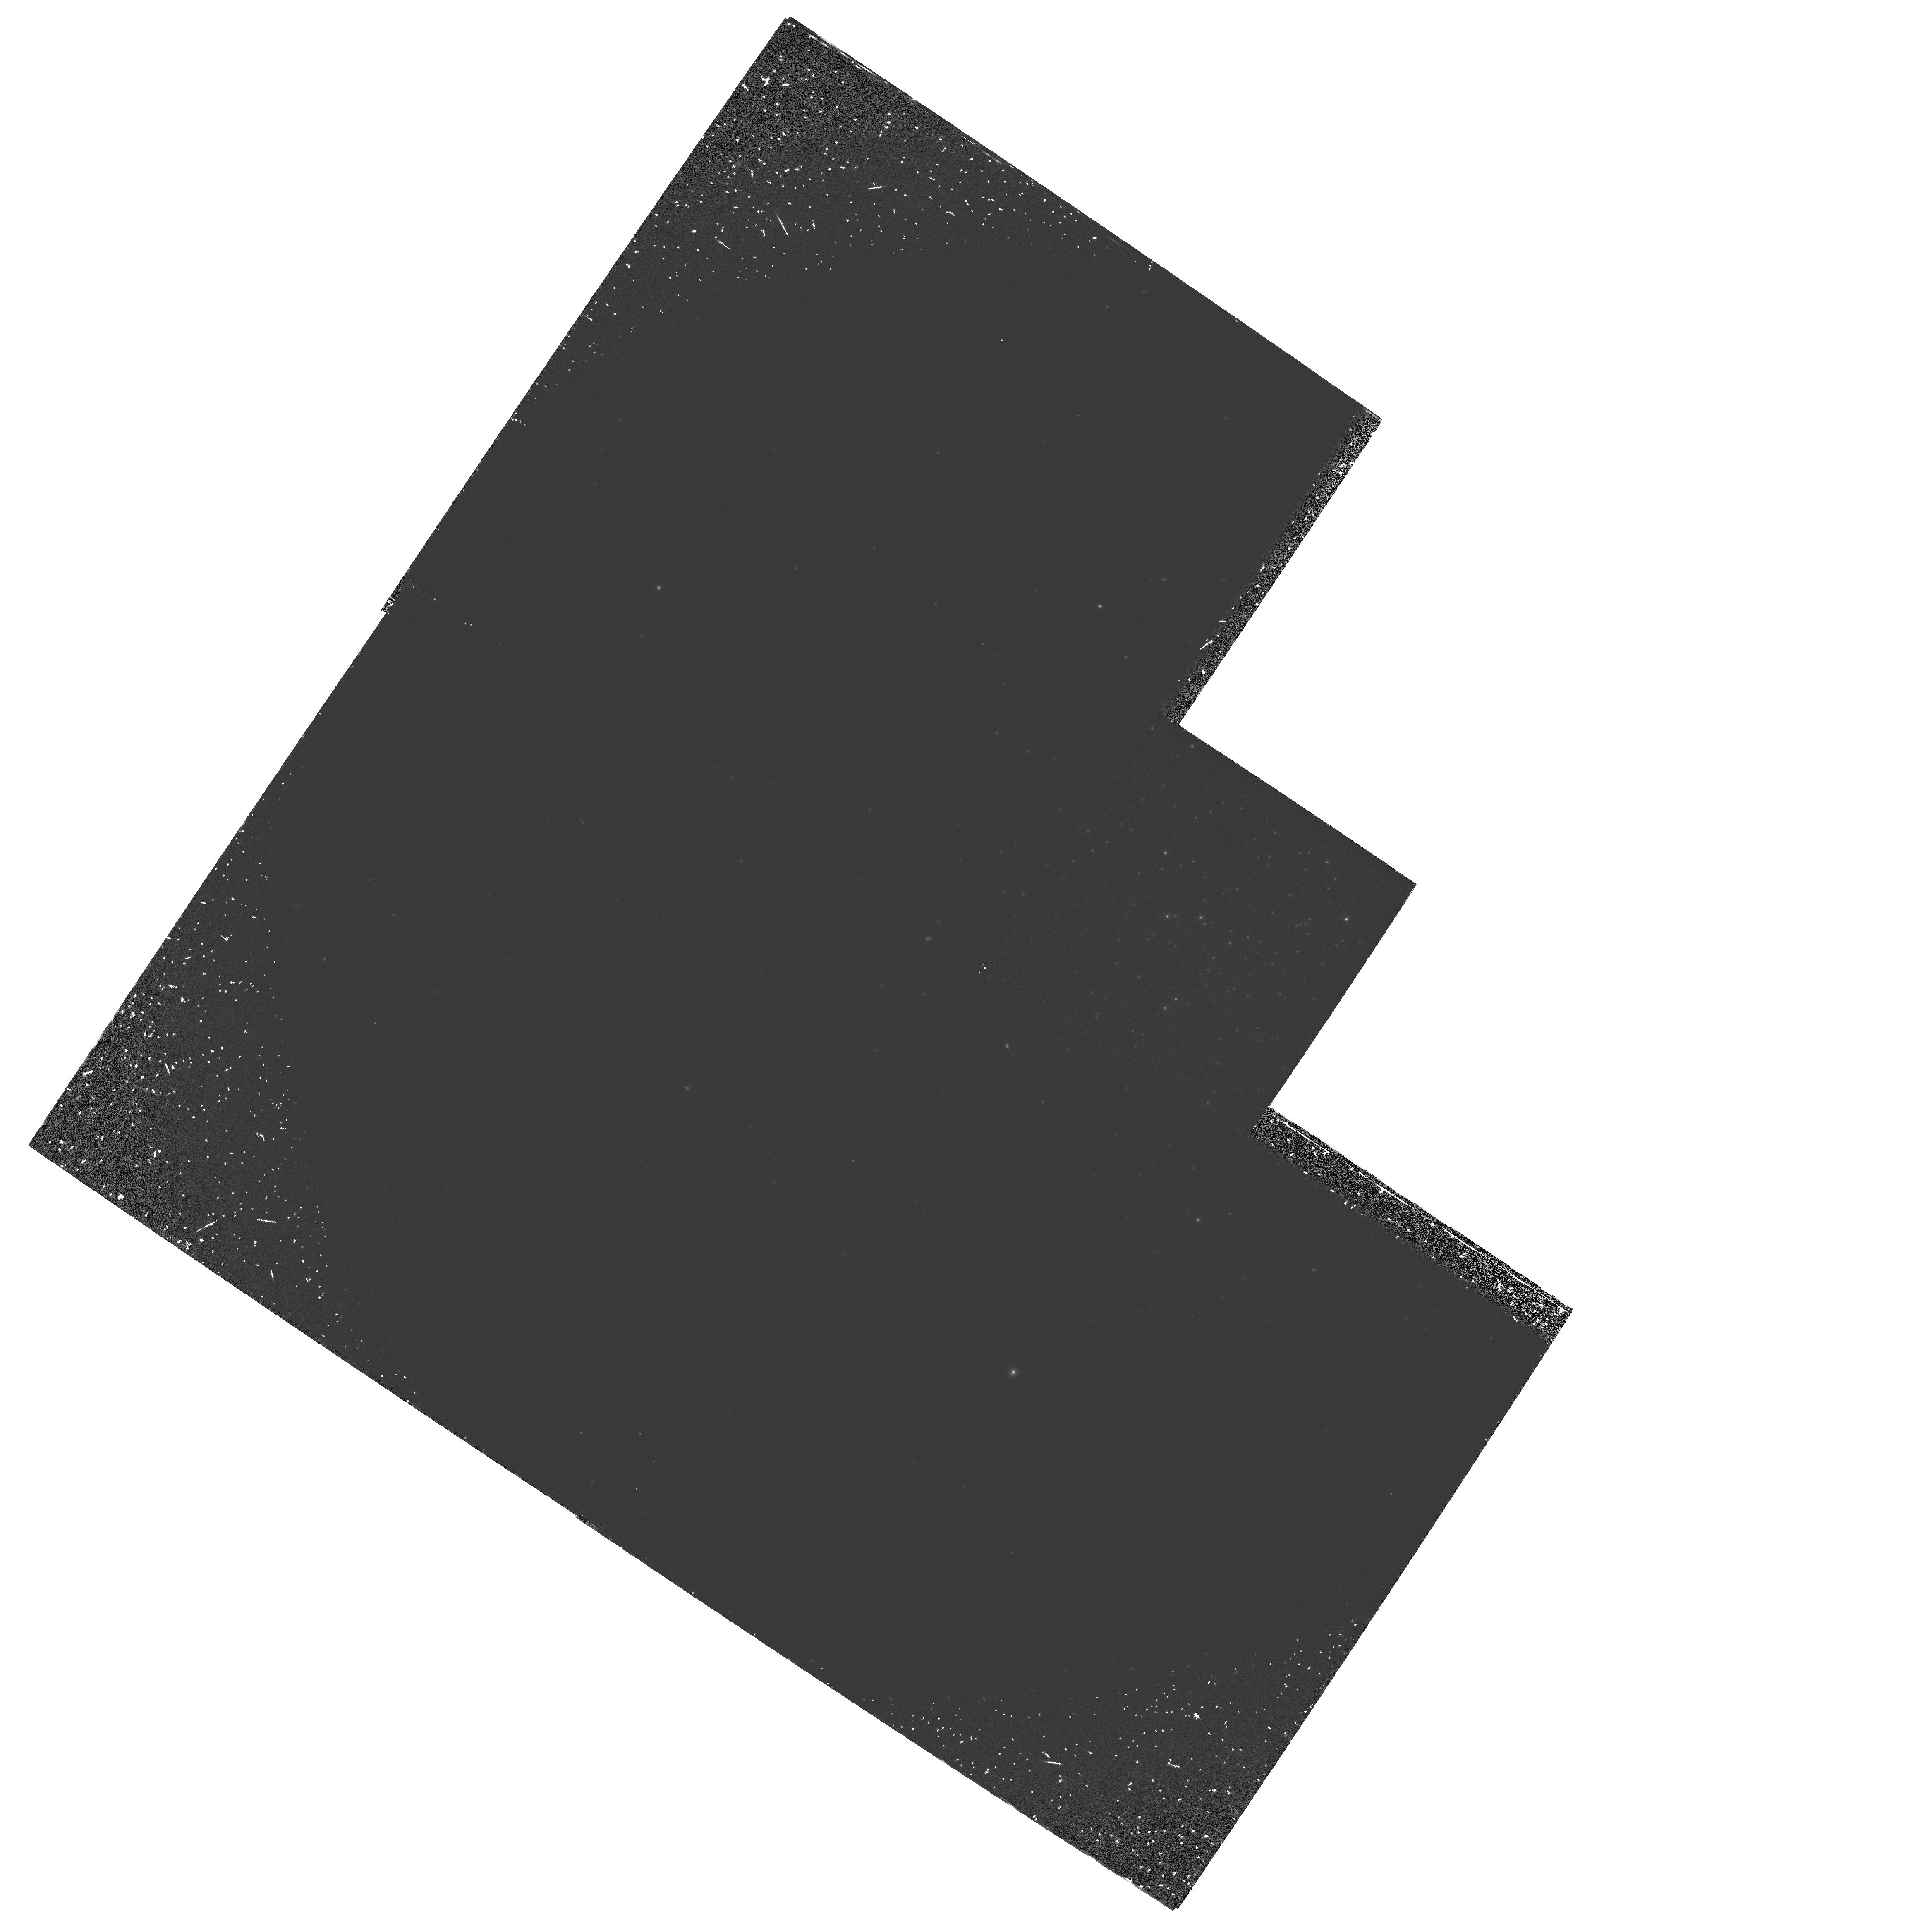
Target: NGC6093
Instrument: WFPC2/PC
Filter: F160BW
Exposure: 1 h
Observation ID: hst_5903_01_wfpc2_pc_f160bw_u2zg01

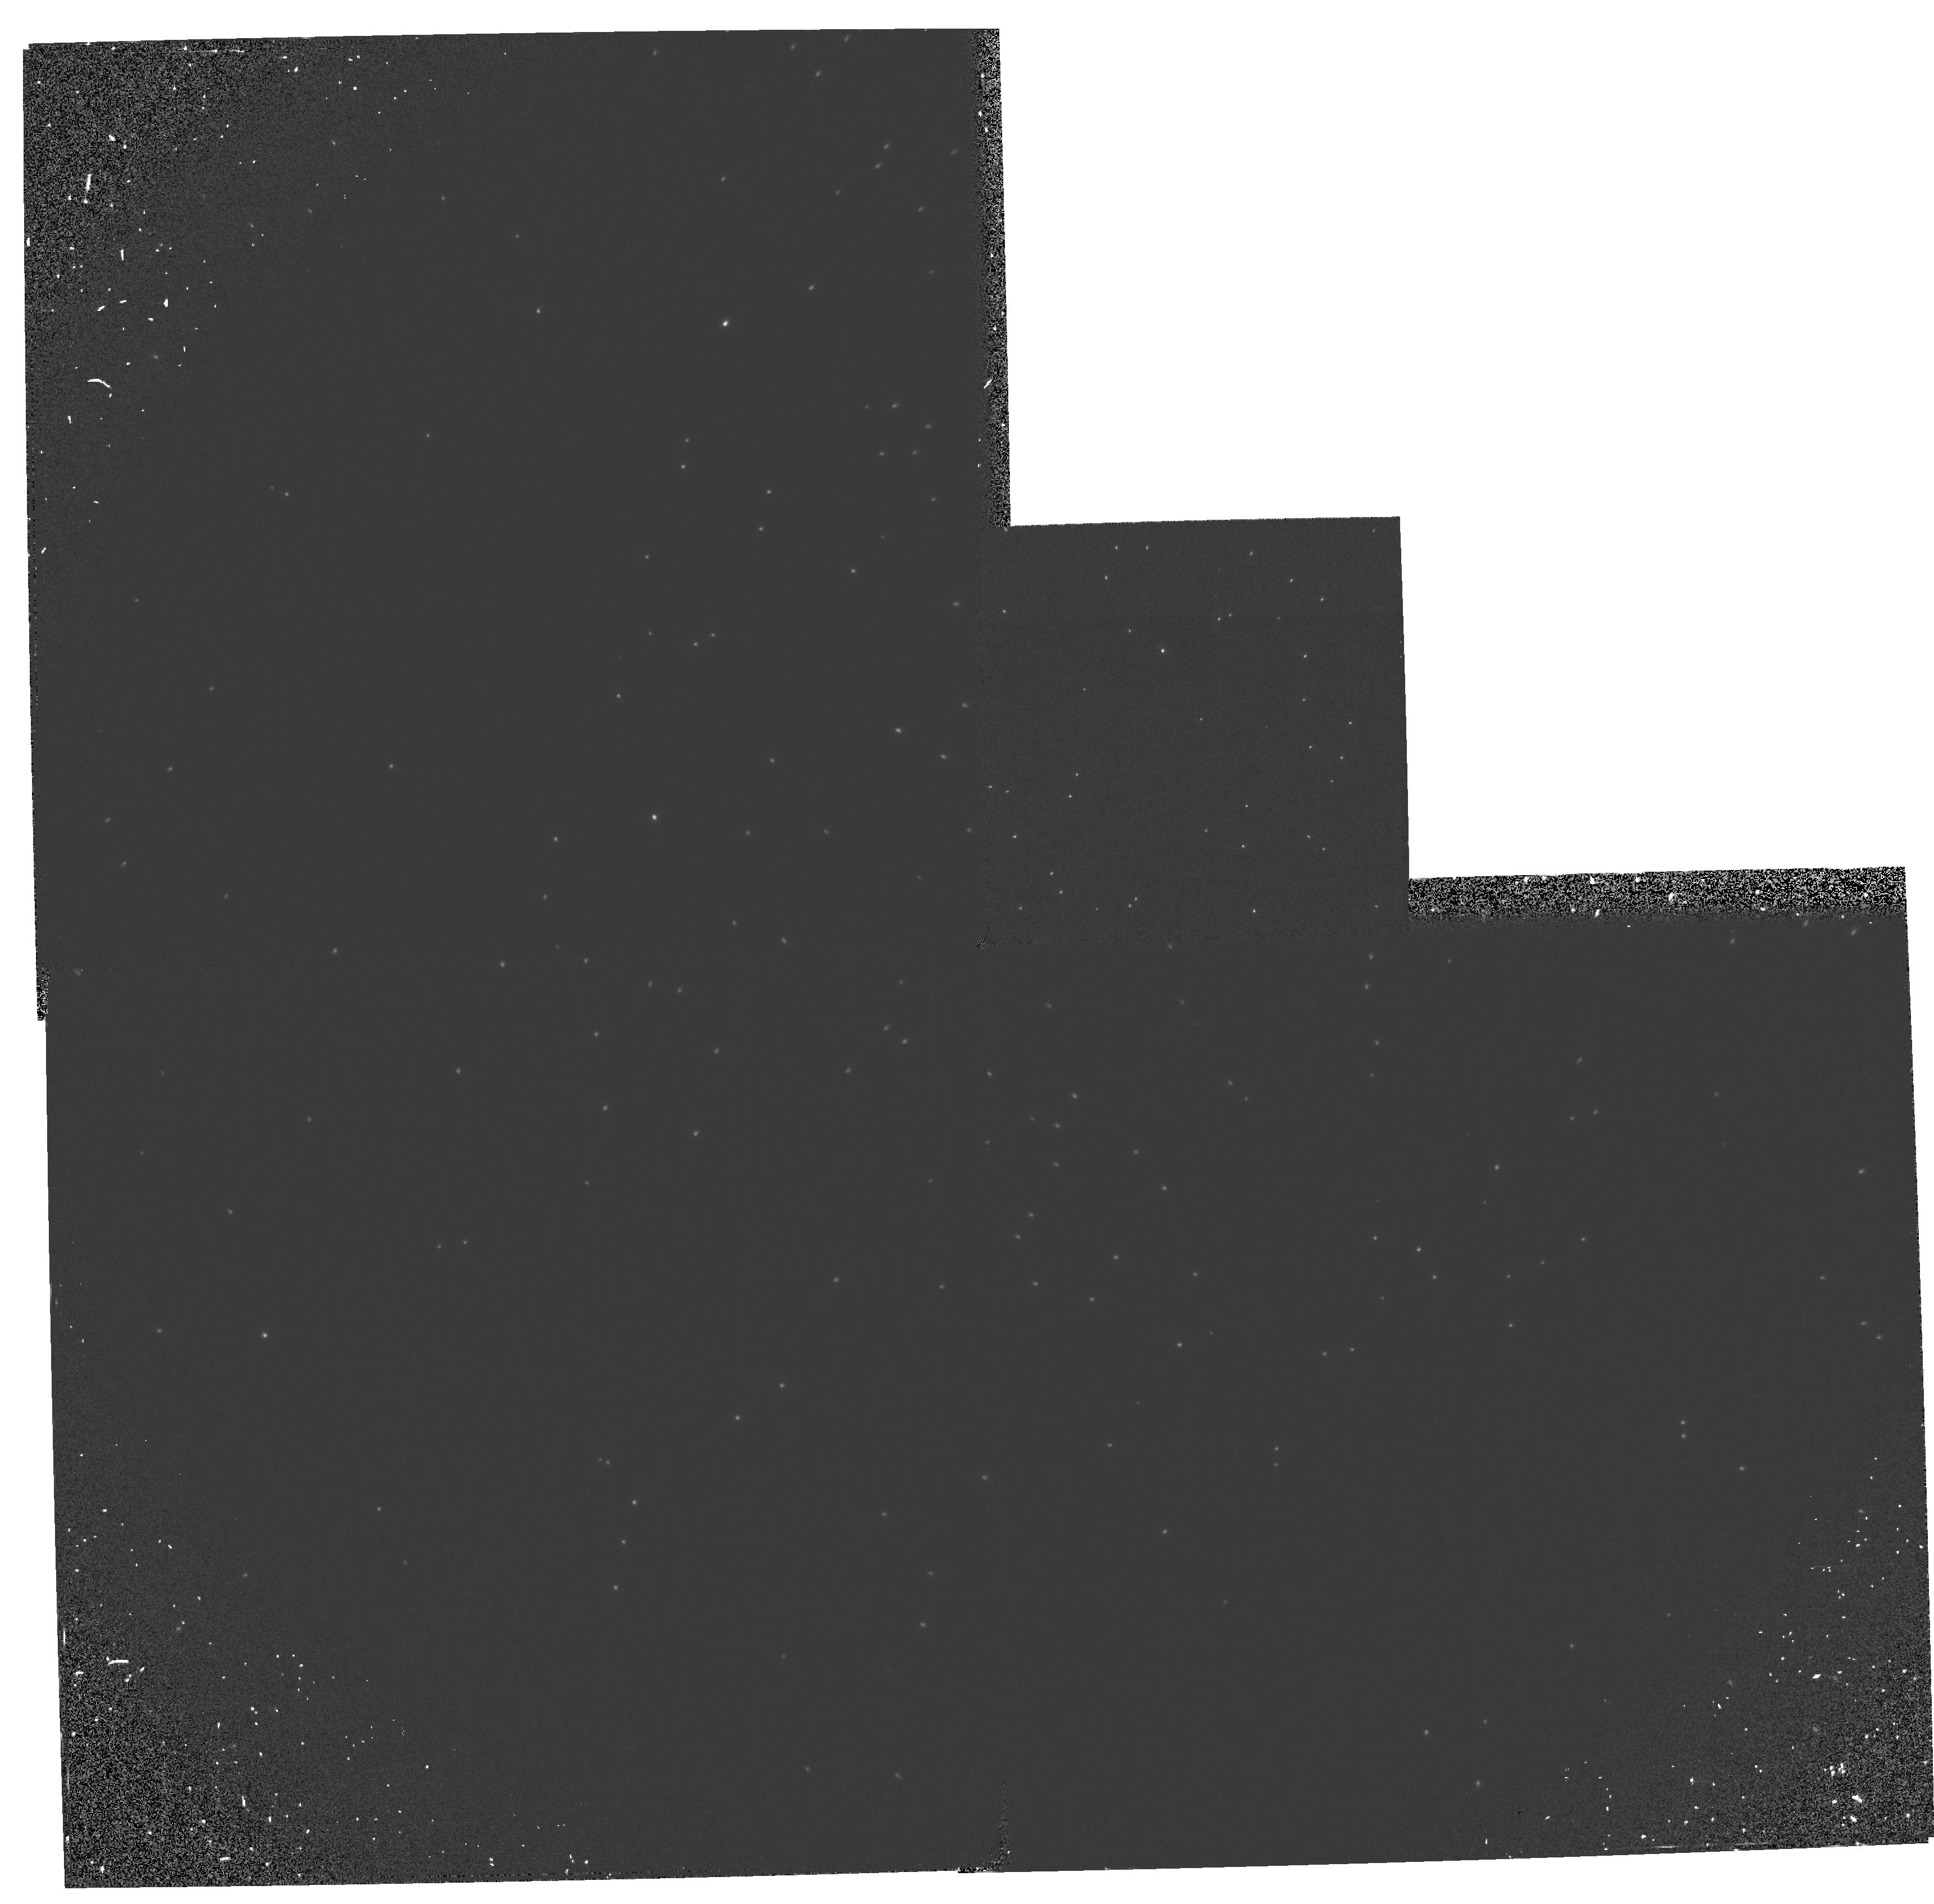
Target: NGC6205
Instrument: WFPC2/PC
Filter: F160BW
Exposure: 20 min
Observation ID: hst_5903_02_wfpc2_pc_f160bw_u2zg02

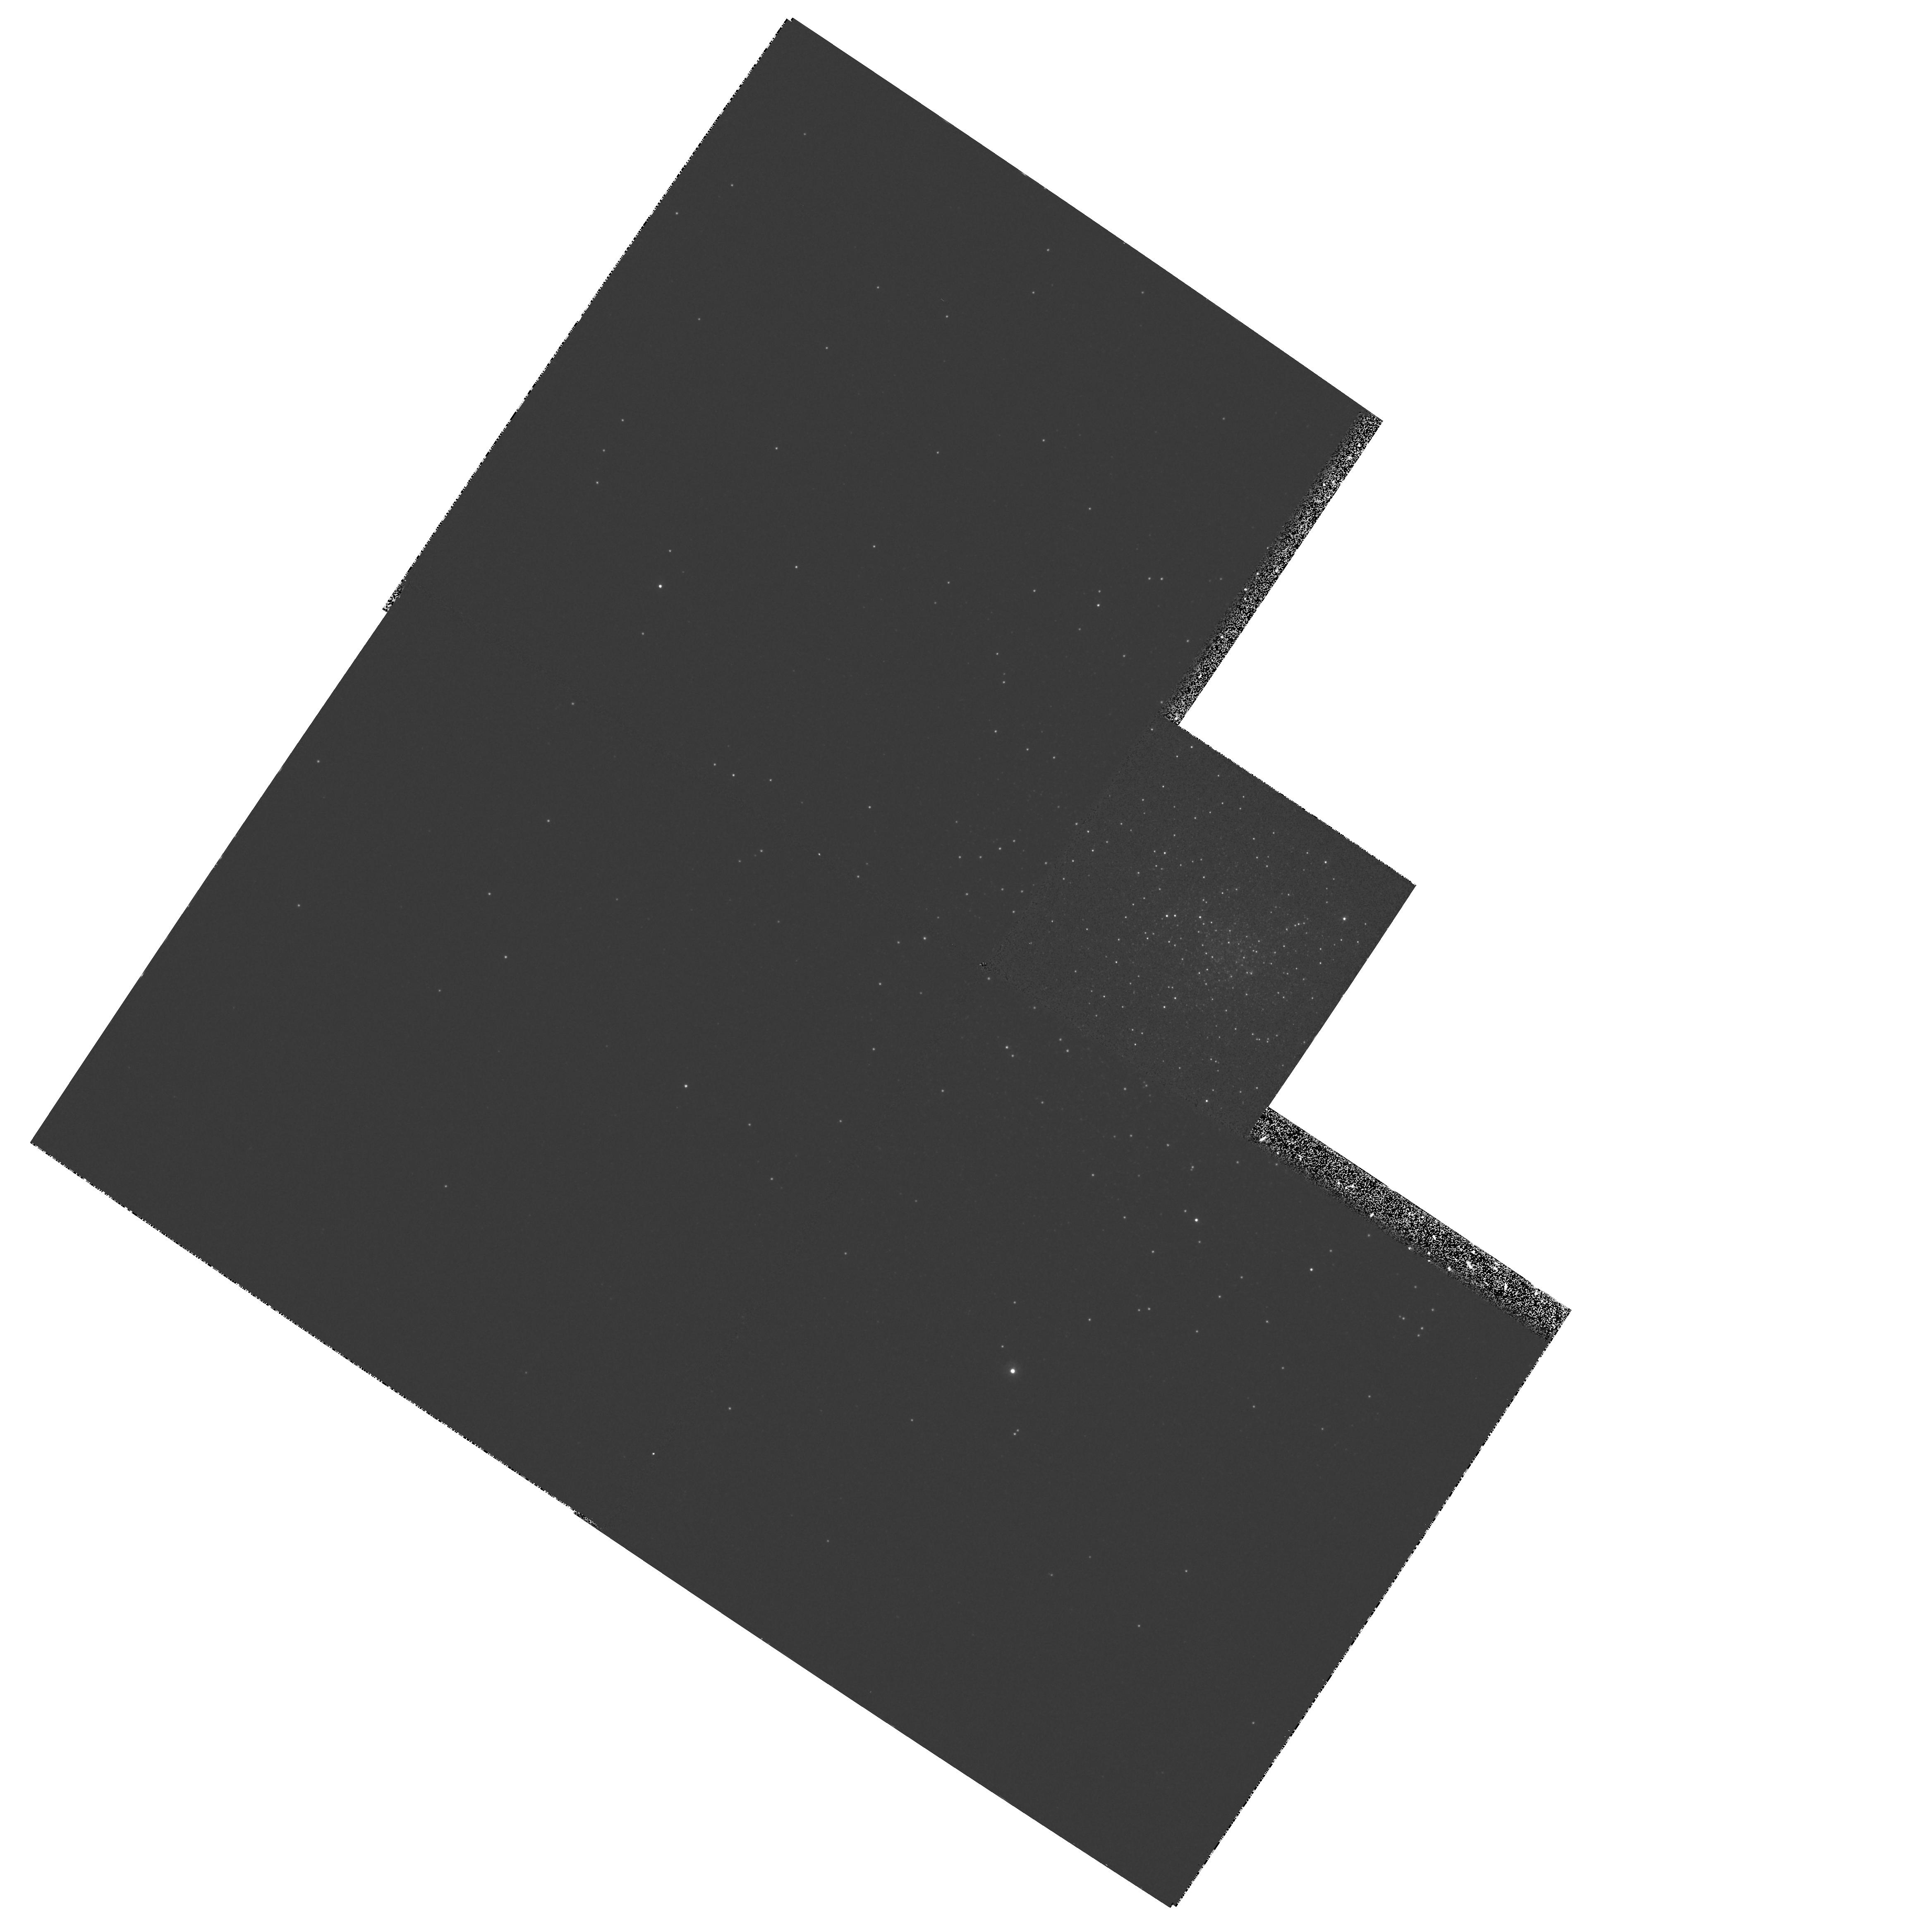
Target: NGC6093
Instrument: WFPC2/PC
Filter: F255W
Exposure: 19 min
Observation ID: hst_5903_01_wfpc2_pc_f255w_u2zg01

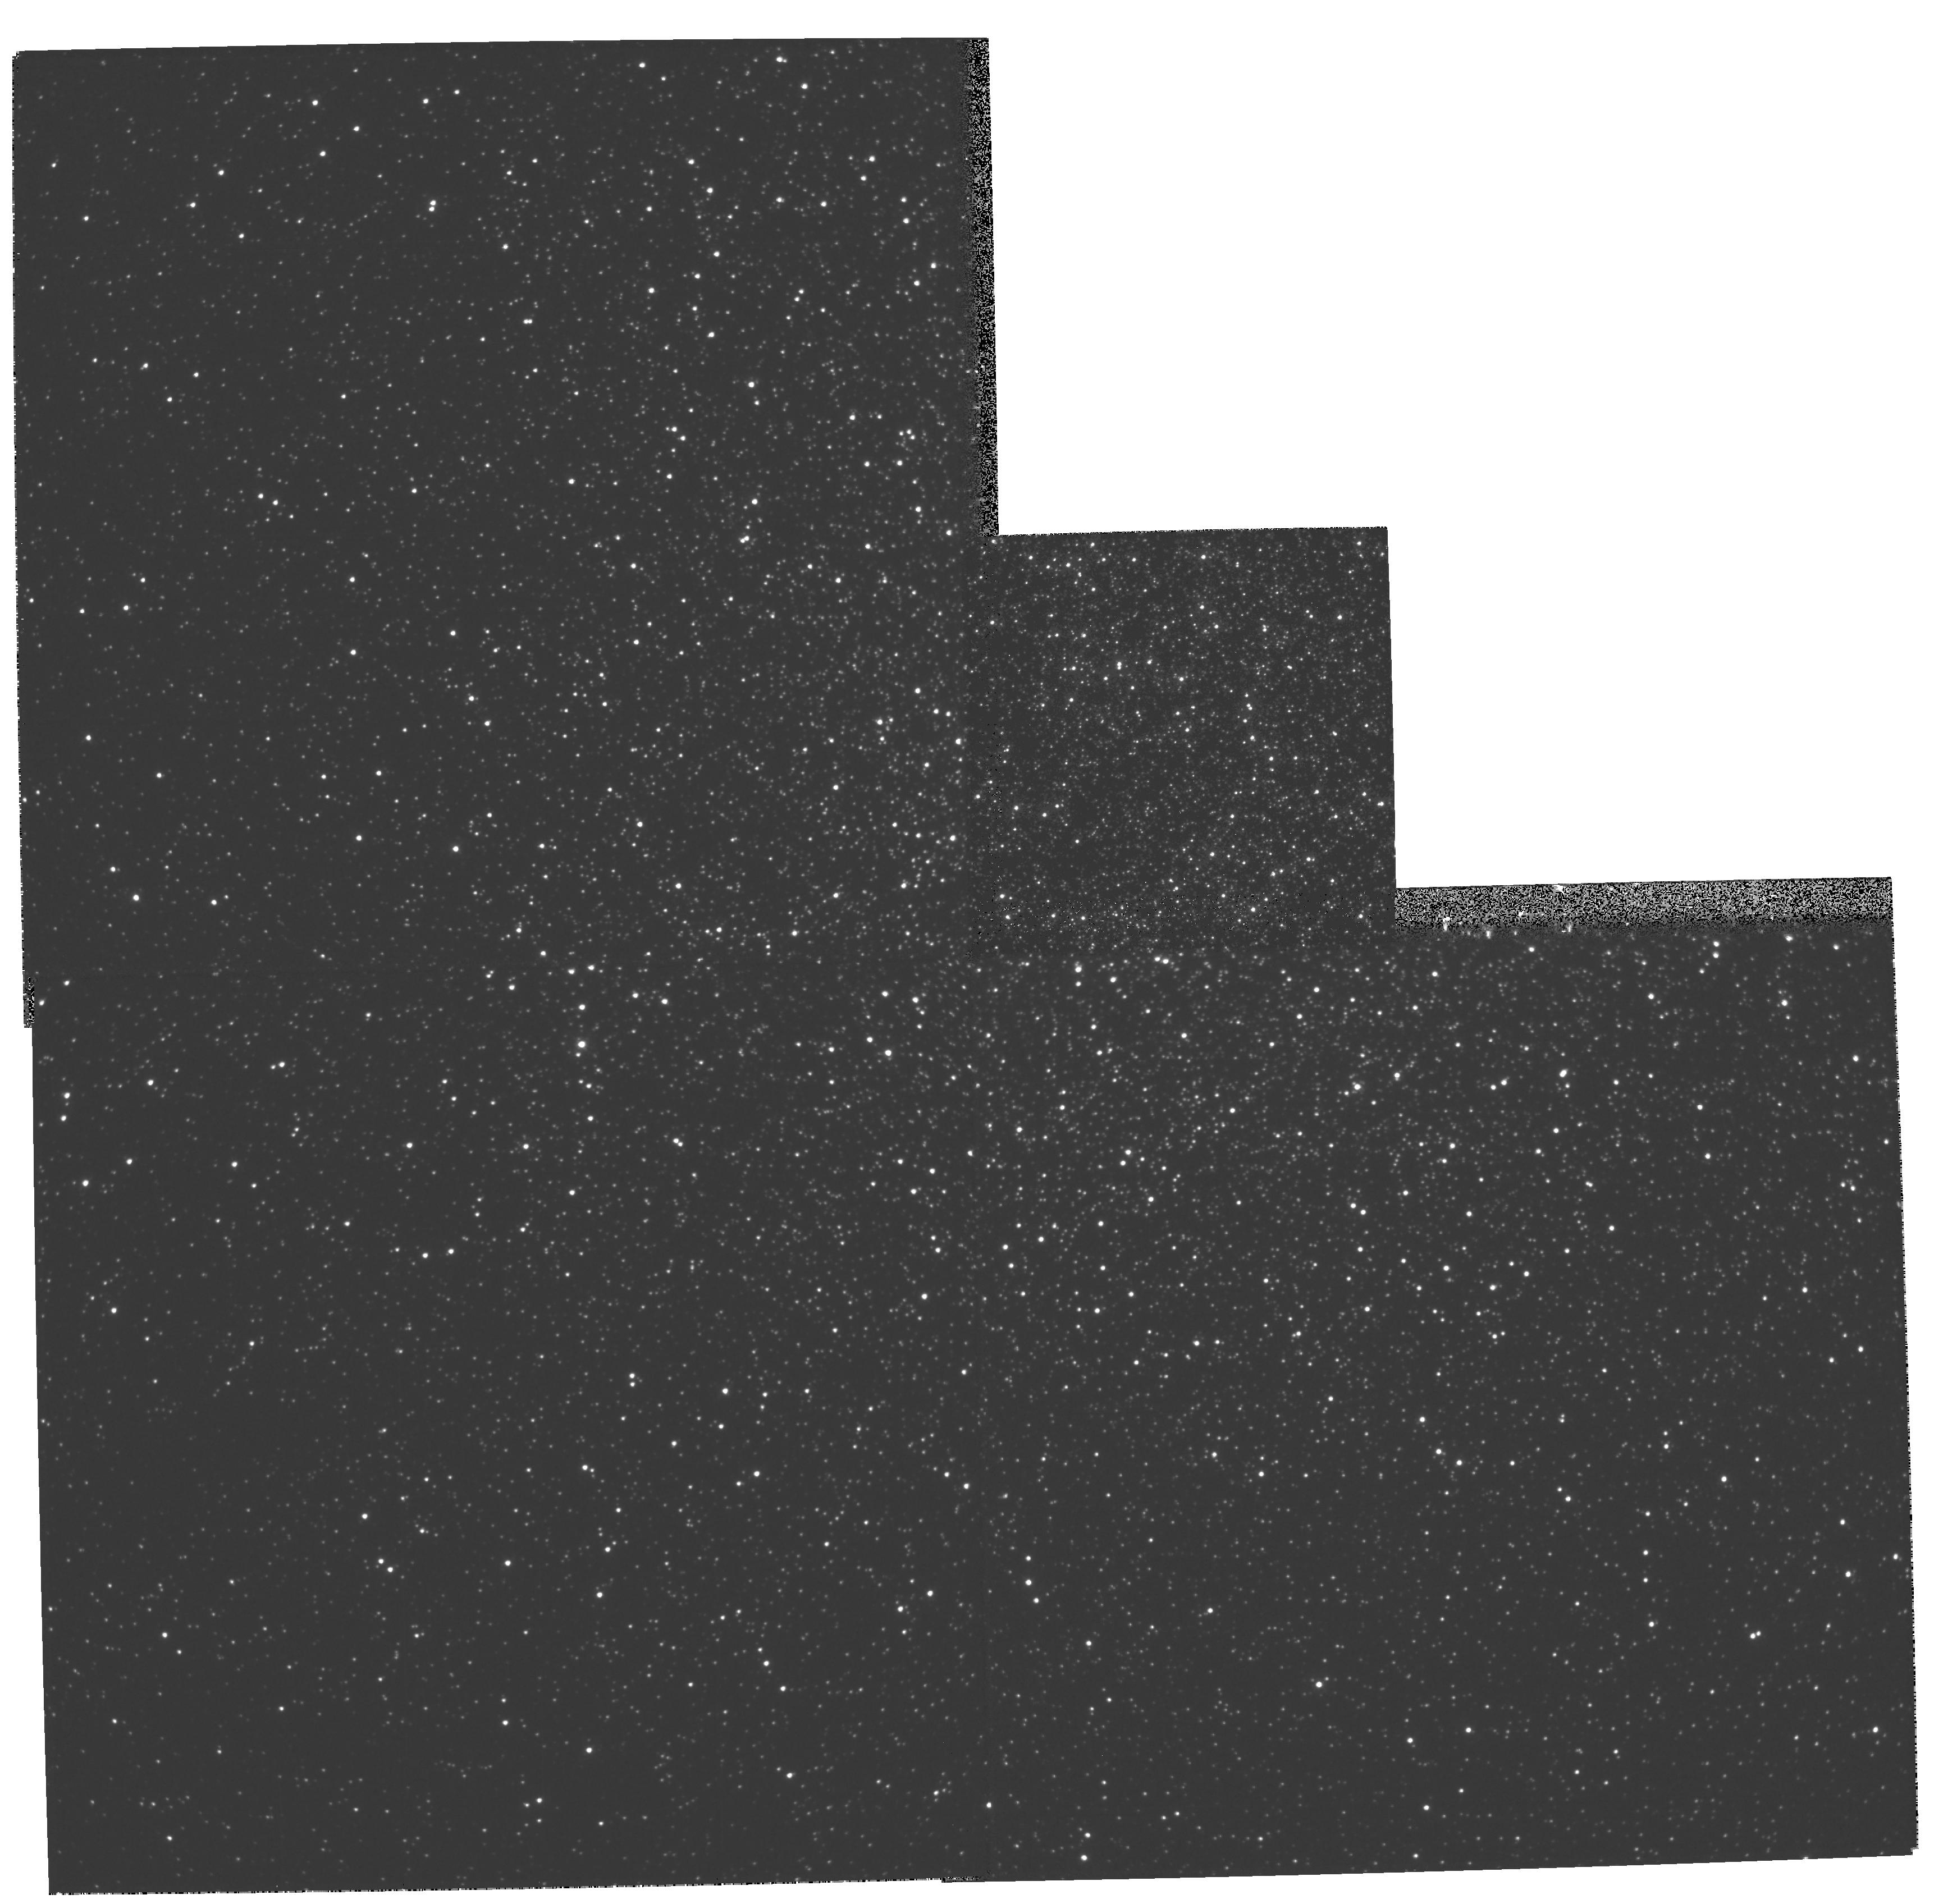
Target: NGC6205
Instrument: WFPC2/PC
Filter: F336W
Exposure: 9 min
Observation ID: hst_5903_02_wfpc2_pc_f336w_u2zg02

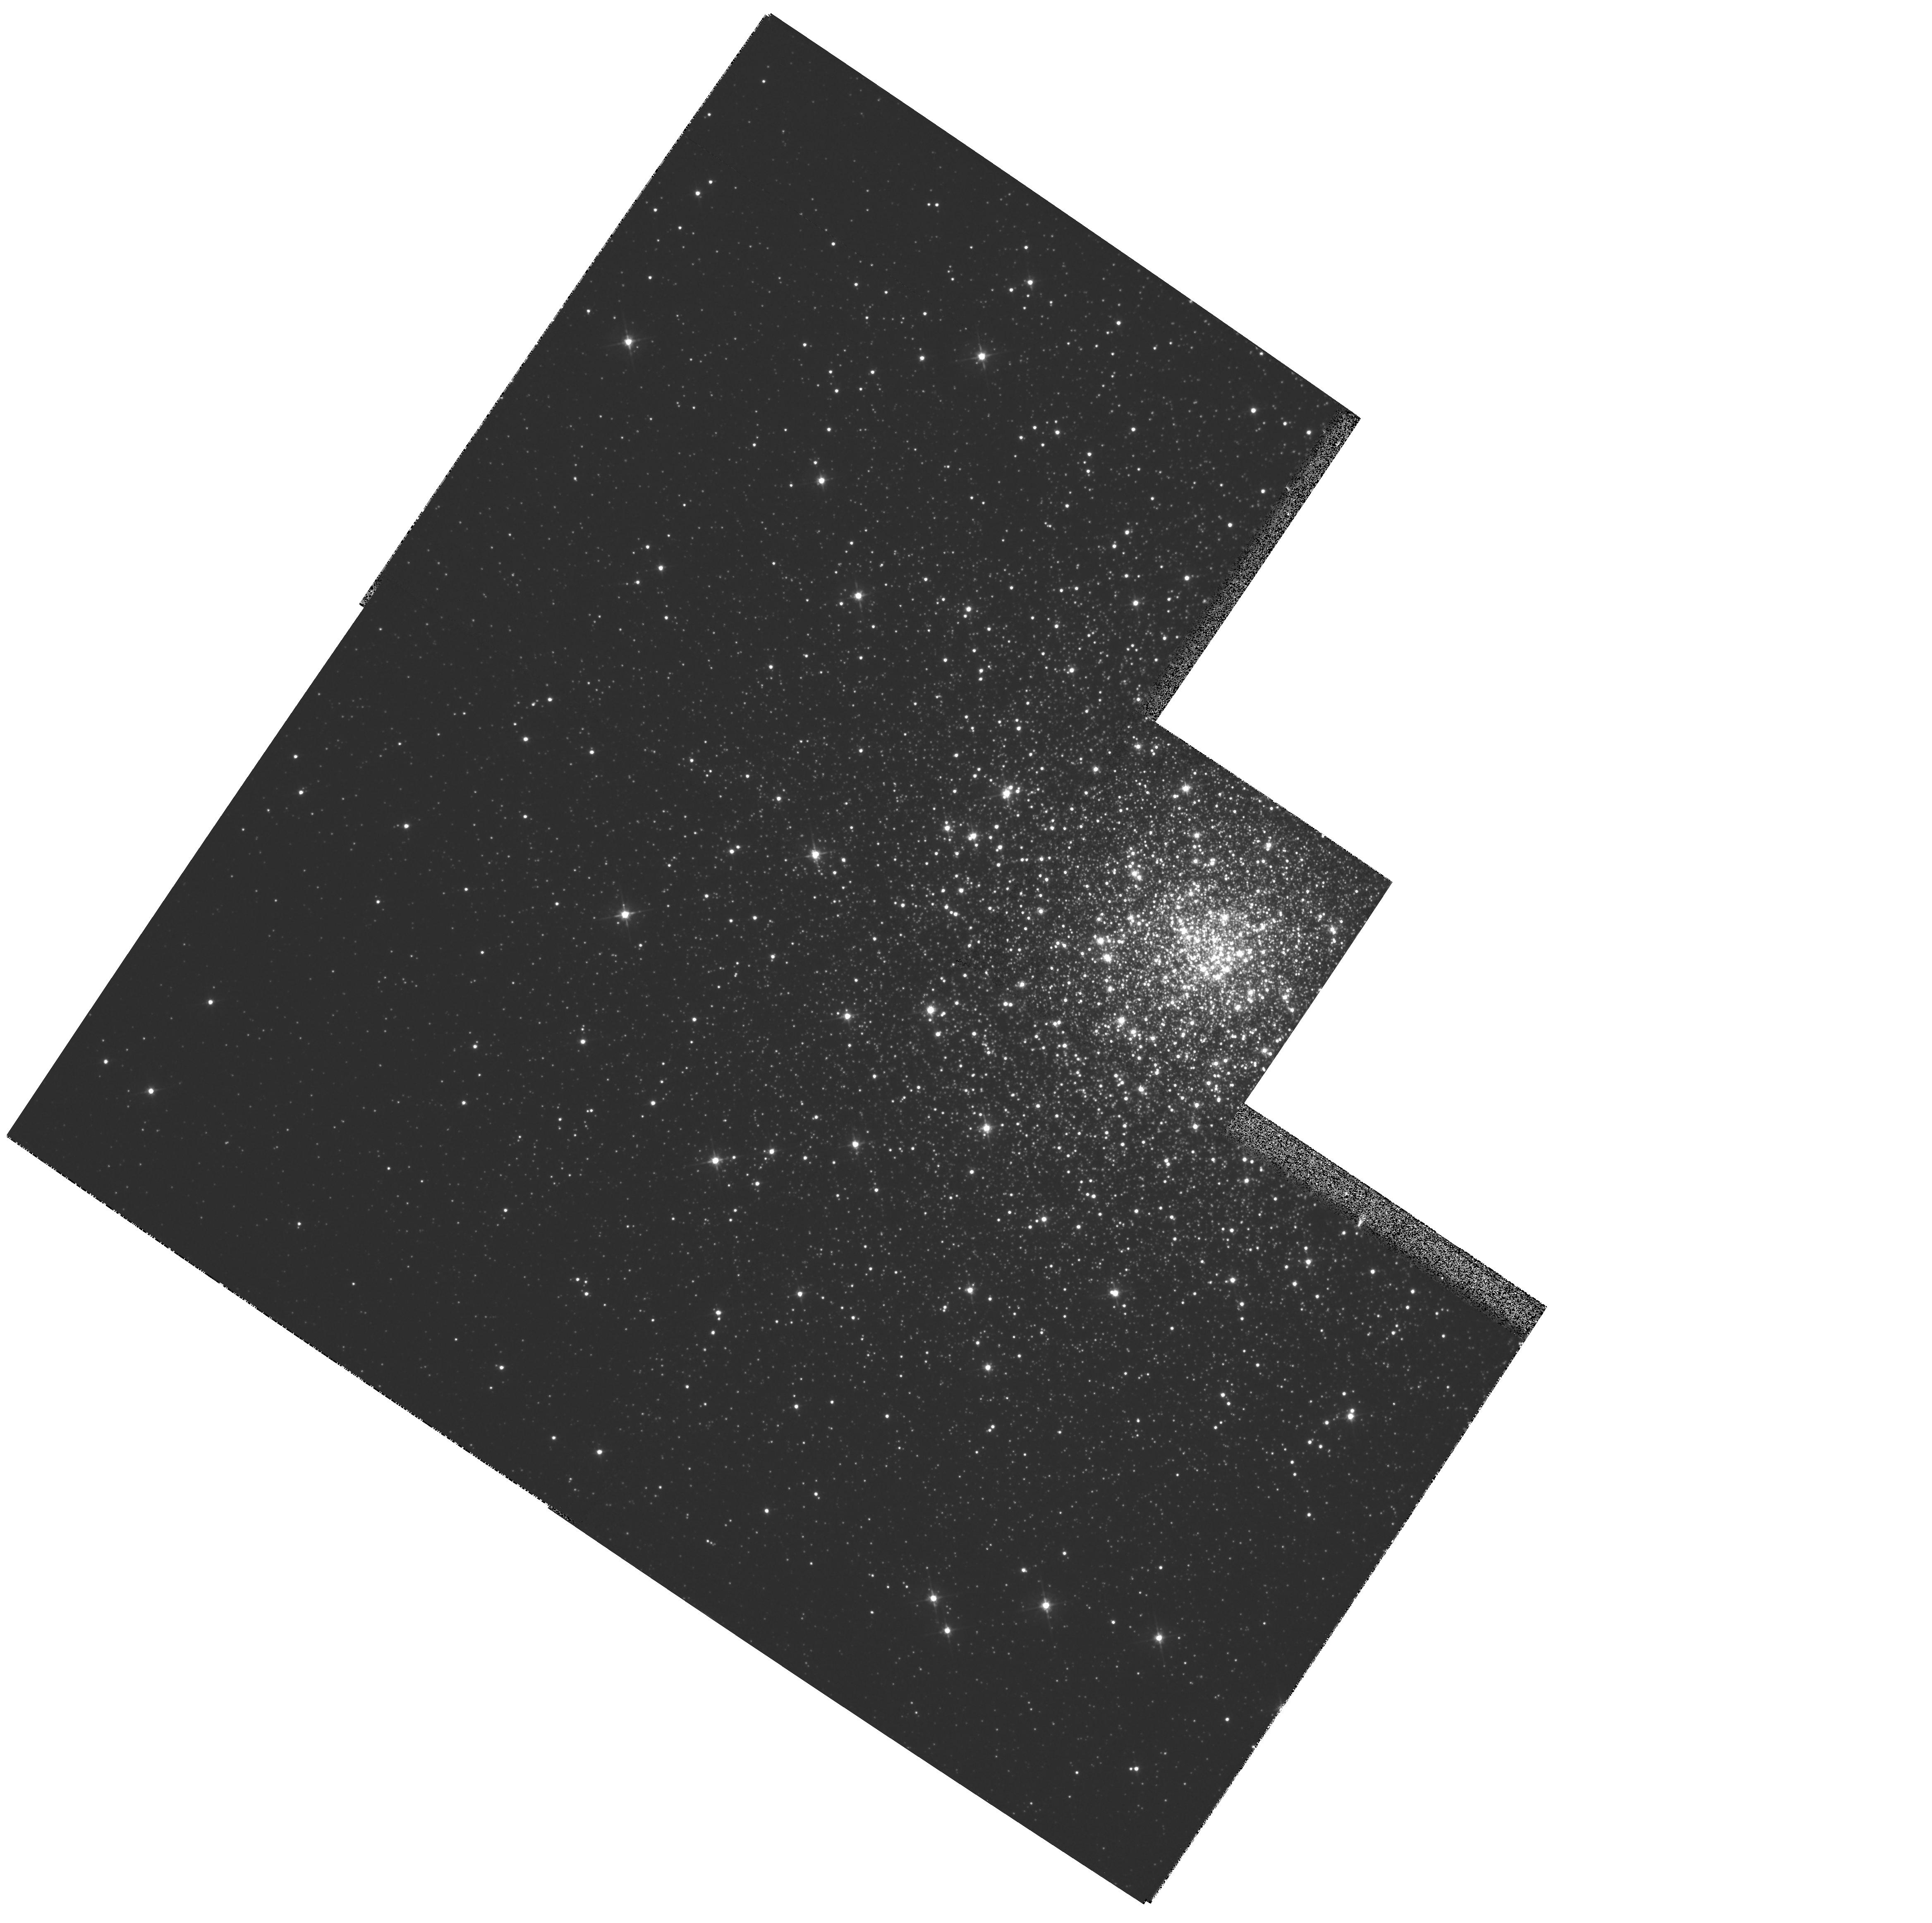
Target: NGC6093
Instrument: WFPC2/PC
Filter: F555W
Exposure: 2 min
Observation ID: hst_5903_01_wfpc2_pc_f555w_u2zg01

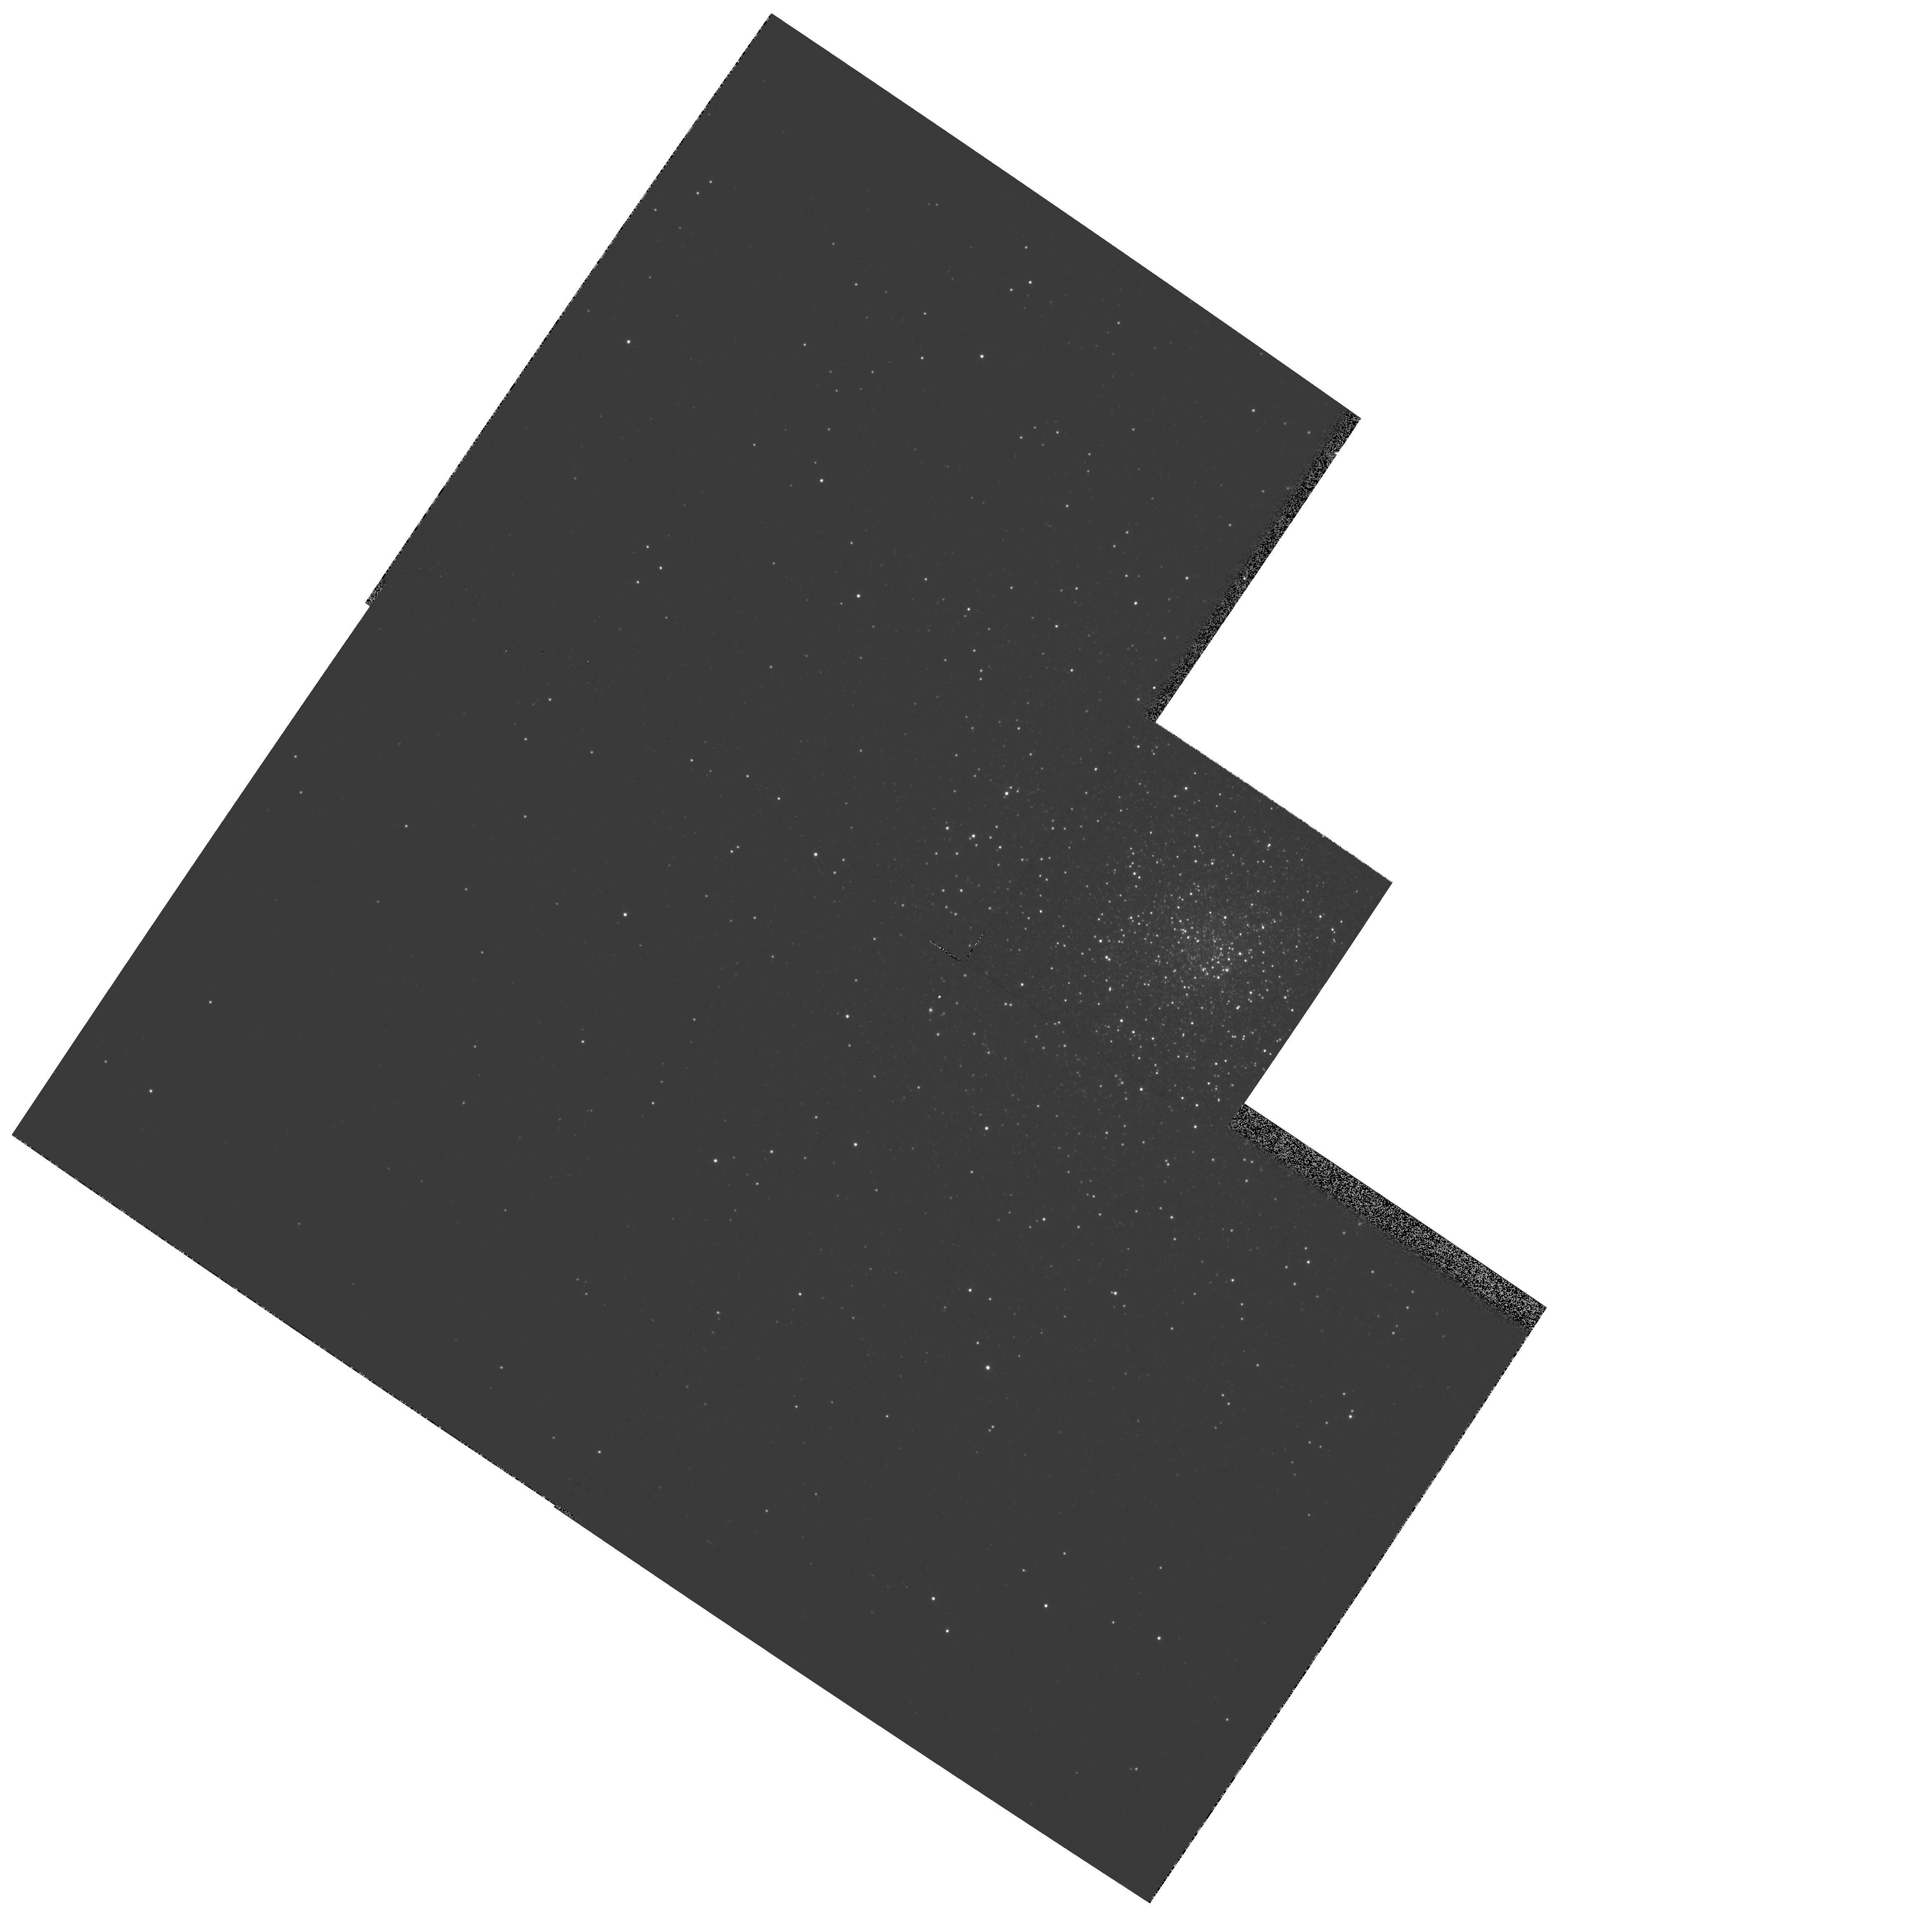
Target: NGC6093
Instrument: WFPC2/PC
Filter: F439W
Exposure: 1 min
Observation ID: hst_5903_01_wfpc2_pc_f439w_u2zg01

THE ORIGIN AND NATURE OF UV BRIGHT STARS IN GLOBULAR CLUSTERS (PI: Ferraro, Francesco R.)

We have been allocated telescope time to study two globular clusters in optical and UV filters. The clusters, M80 and M13, have blue horizontal-branch (HB) tails extending to V magnitudes equal to or fainter than the main sequence turnoff. The WFPC2 will be used to image the central regions of these clusters in far-UV, mid-UV and near UV broadband filters, and in the V filter to provide a longer baseline. The object of this investigation is twofold: (a) to explore the HB mass distribution in clusters with blue HB tails (BT clusters) and investigate the relationship between the HB mass distribution and the clusters' structural and dynamical properties and (b) to gain further samples of blue straggler stars (BS) in the cores of such clusters. These observations will indiecrtly probe the mass loss process close to the tip of the red giant branch. The bluest stars to be observed are also very similar to the stars that are probably responsible for the UV upturn in elliptical galaxies. The clusters to be observed have different surface brightness profiles but very similar HB morphology. The near- and mid-UV images will be able to detect blue stragglers in the cluster cores, the production of which is also likely to be related to dynamical processes within the clusters.